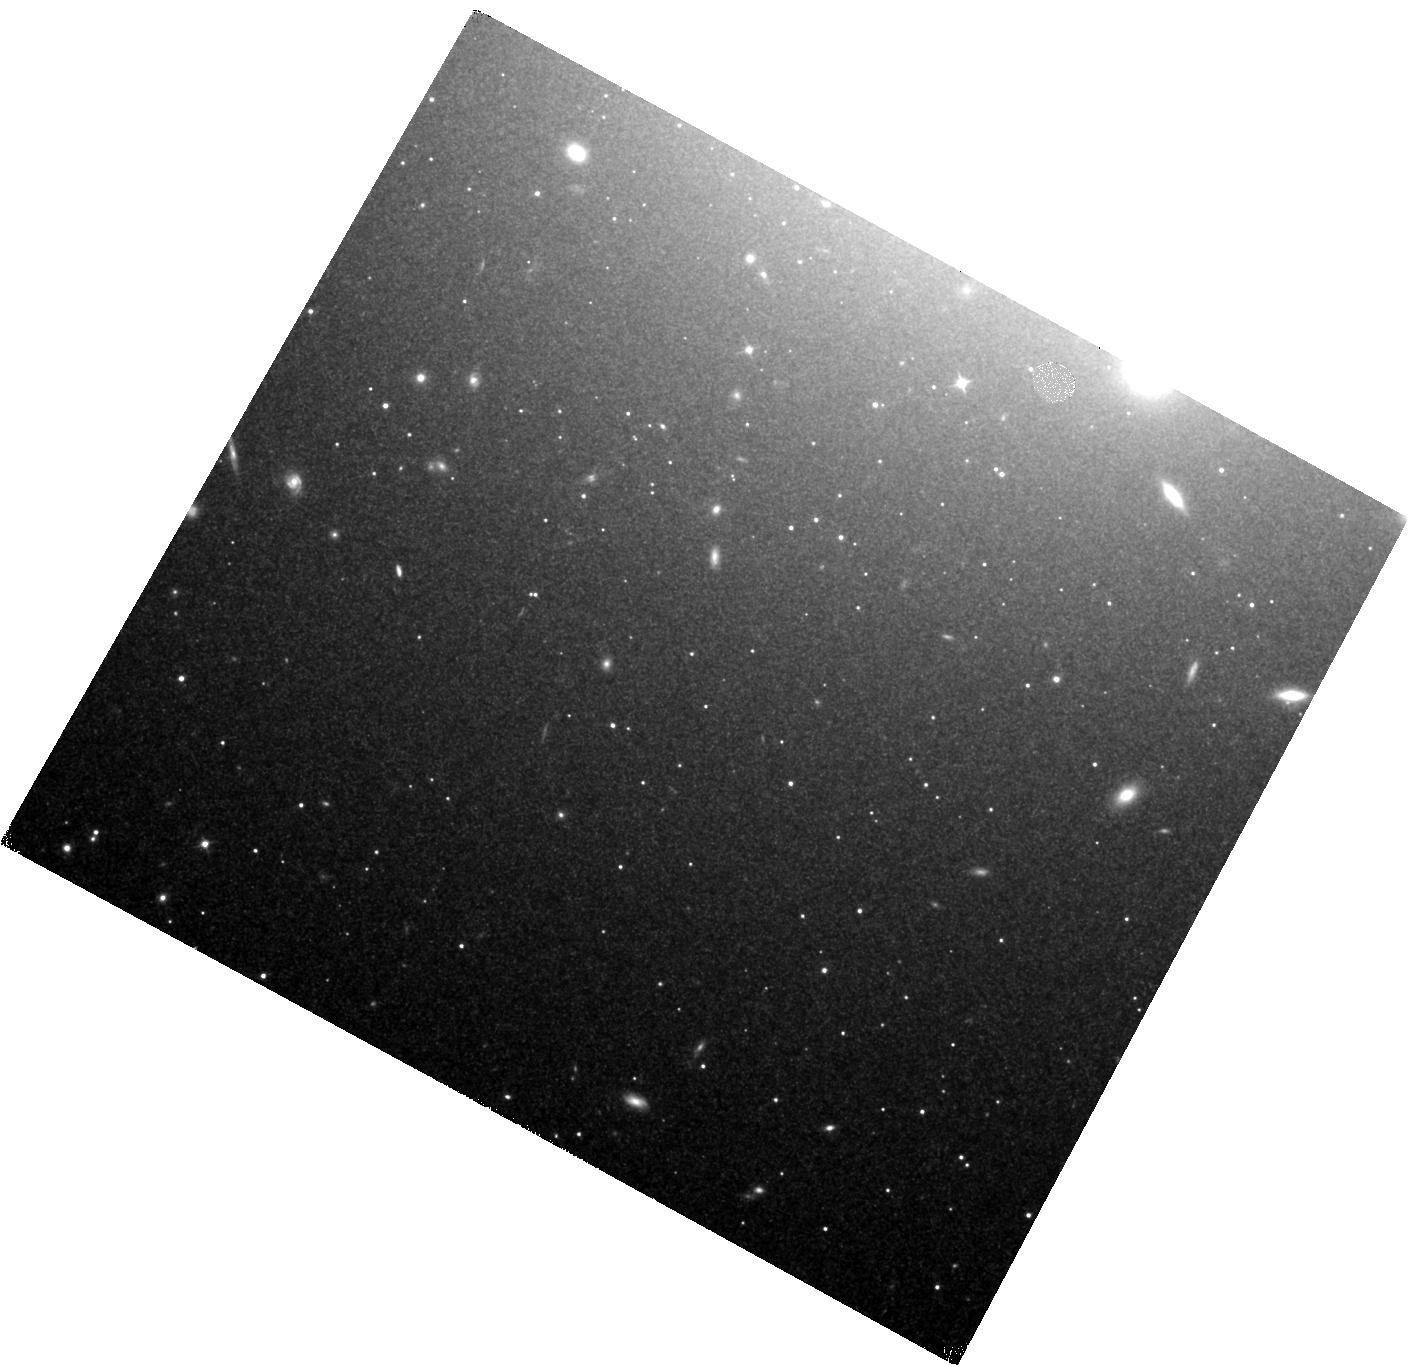
Target: NGC-1404
Instrument: WFC3/IR
Filter: F110W
Exposure: 2.9 h
Observation ID: hst_15642_04_wfc3_ir_f110w_idy004

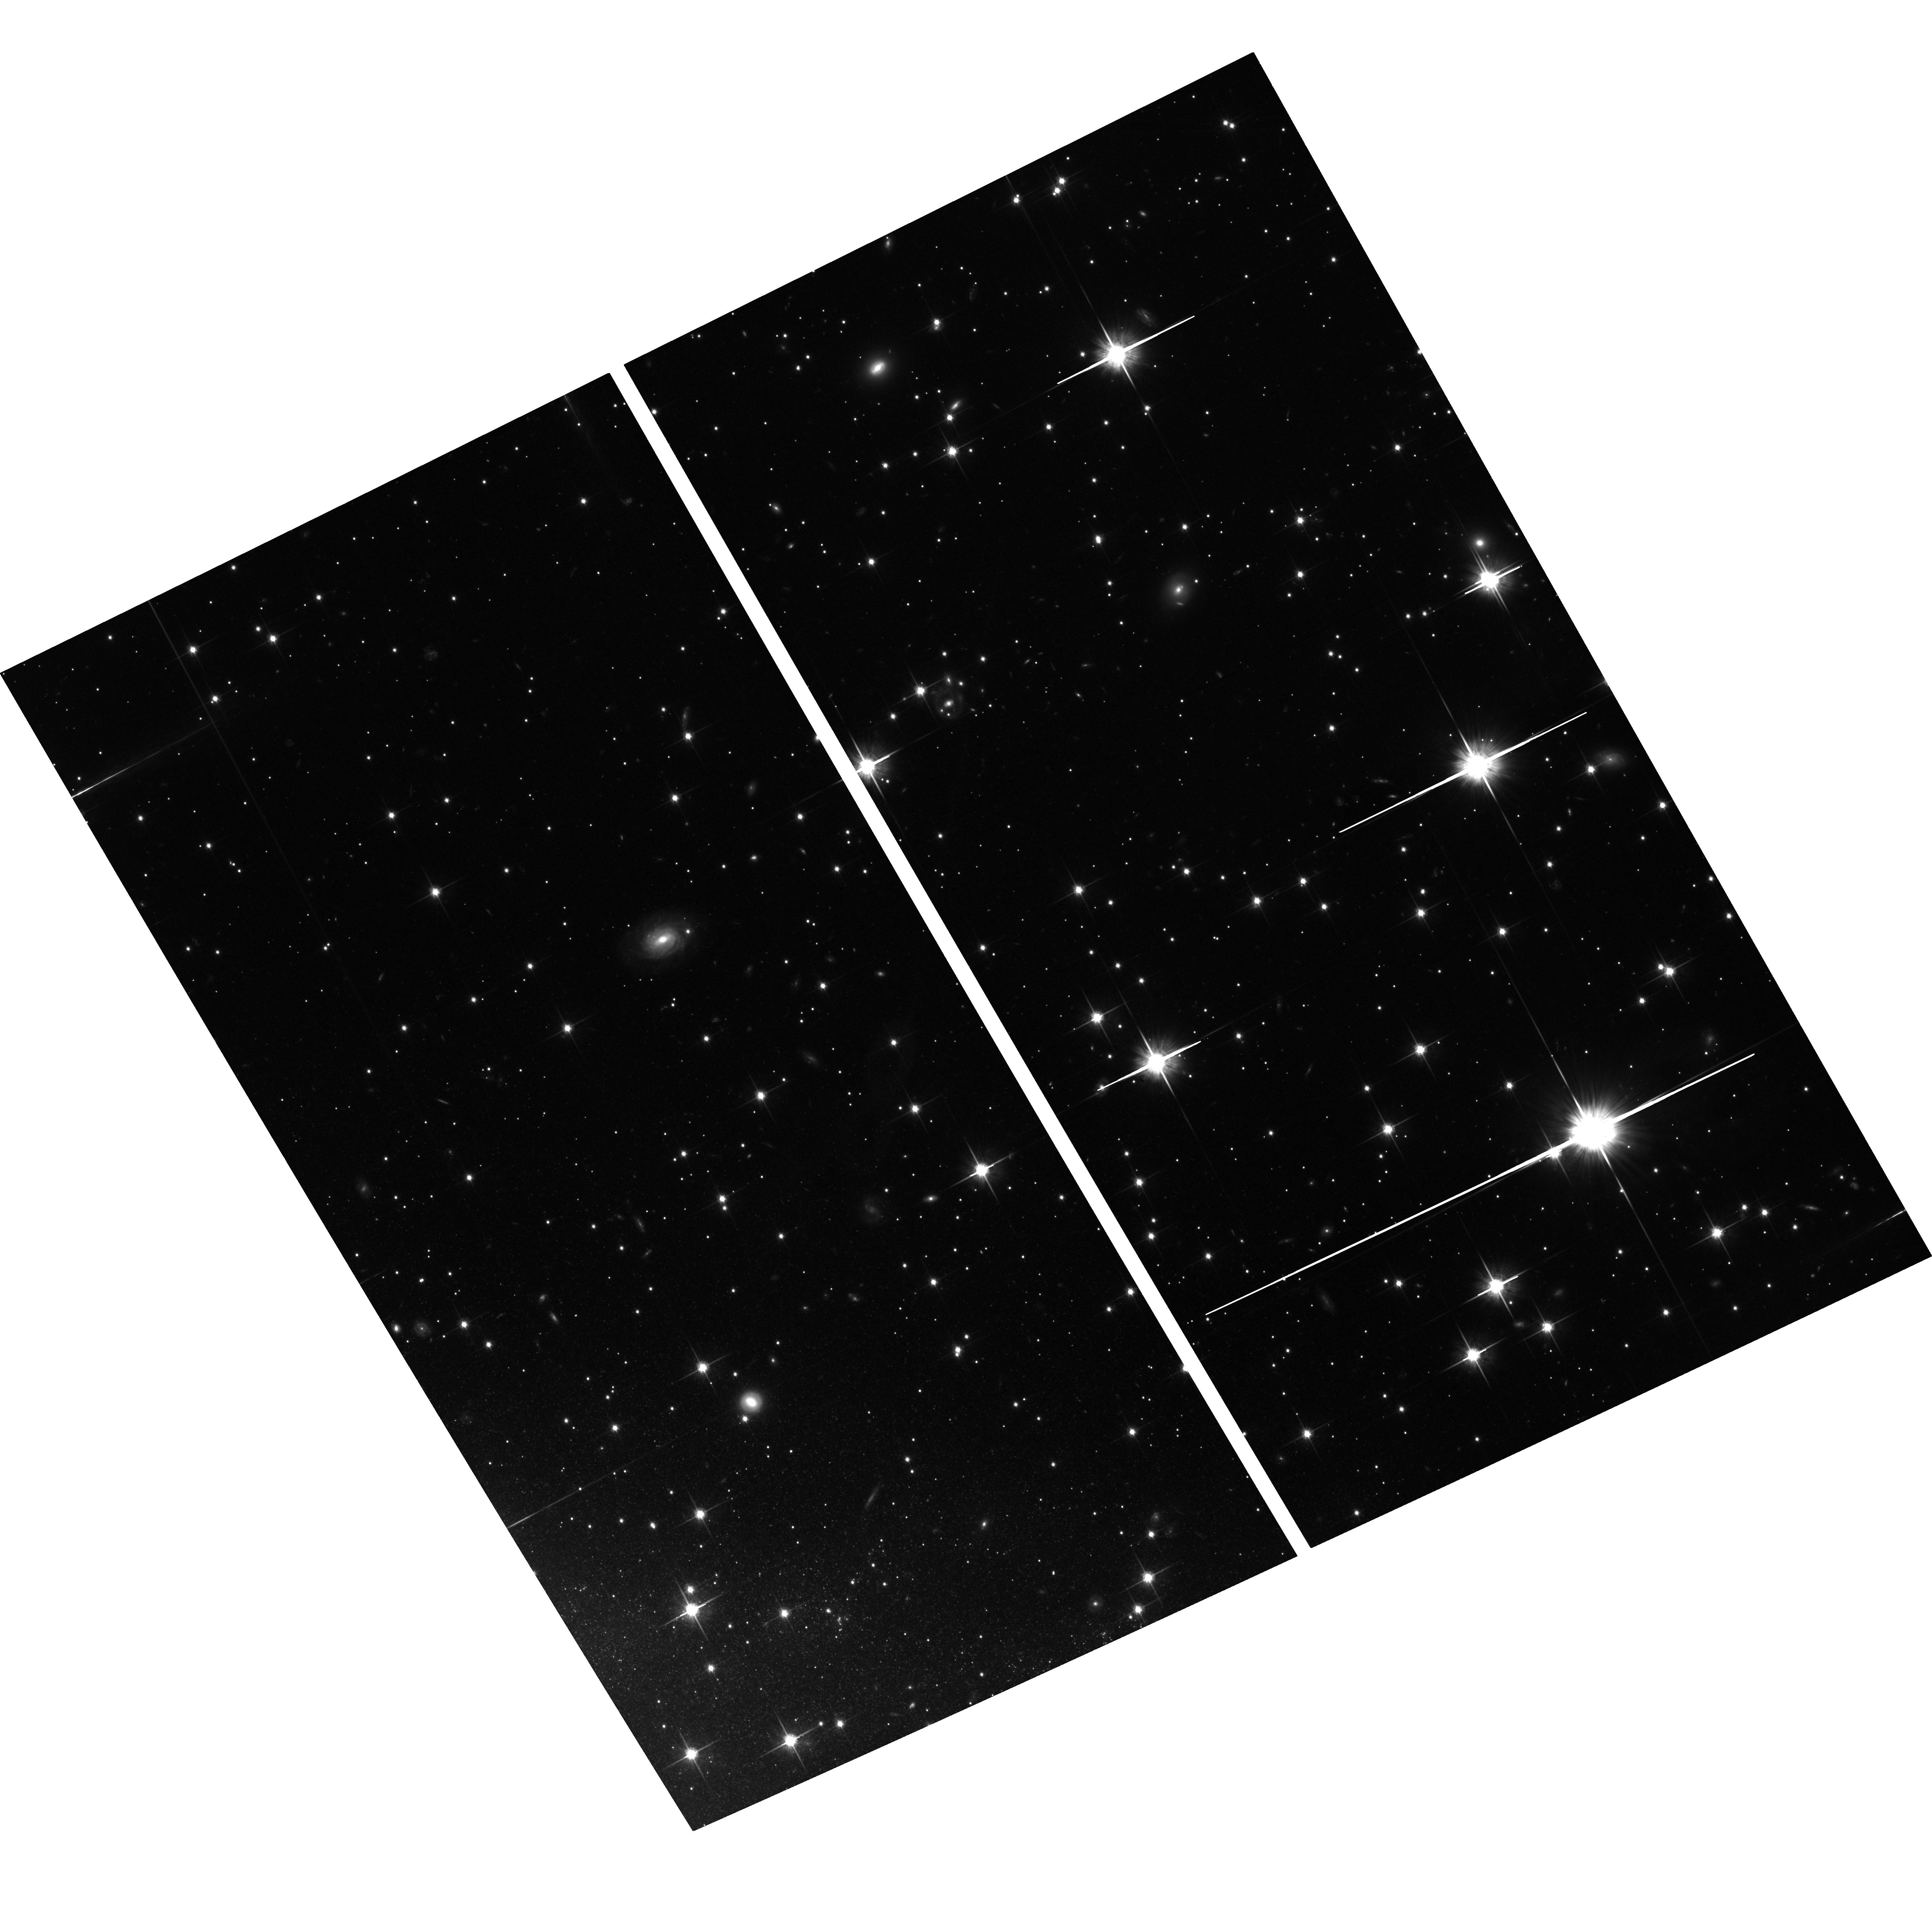
Target: NGC-5643
Instrument: ACS/WFC
Filter: F814W
Exposure: 2.9 h
Observation ID: hst_15642_07_acs_wfc_f814w_jdy007

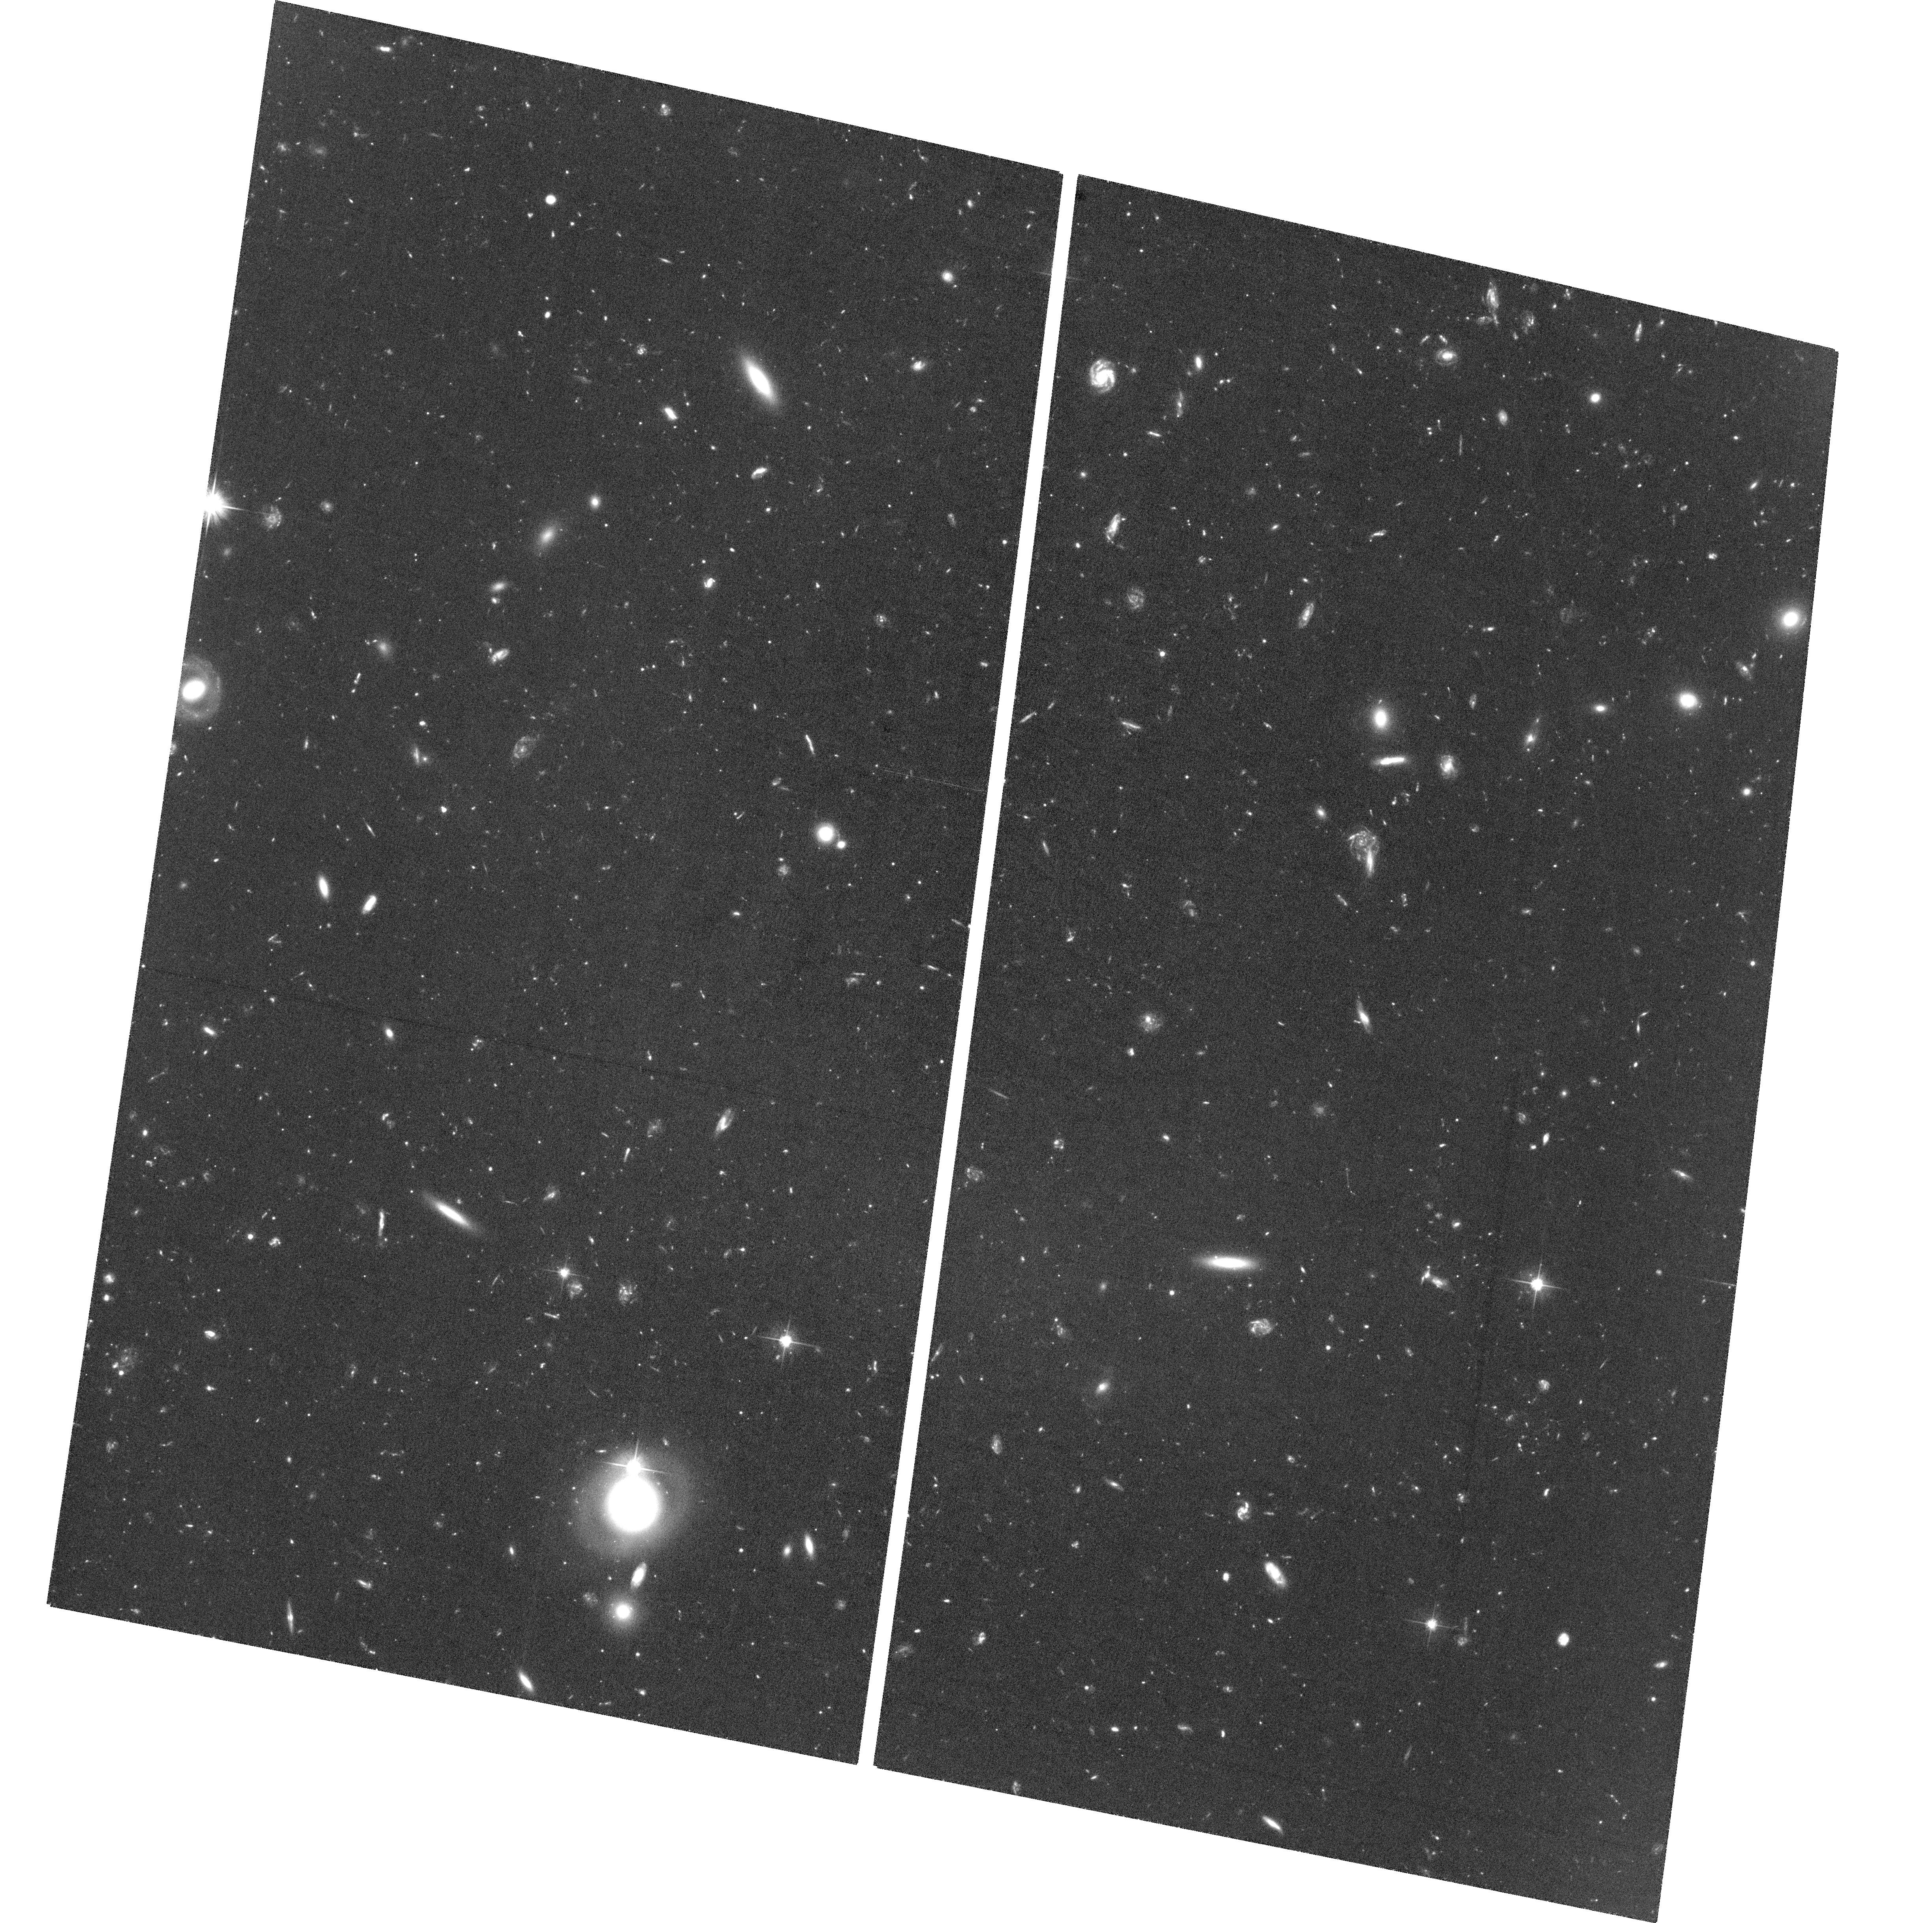
Target: NGC-5338
Instrument: ACS/WFC
Filter: F606W
Exposure: 4 h
Observation ID: hst_15642_06_acs_wfc_f606w_jdy006

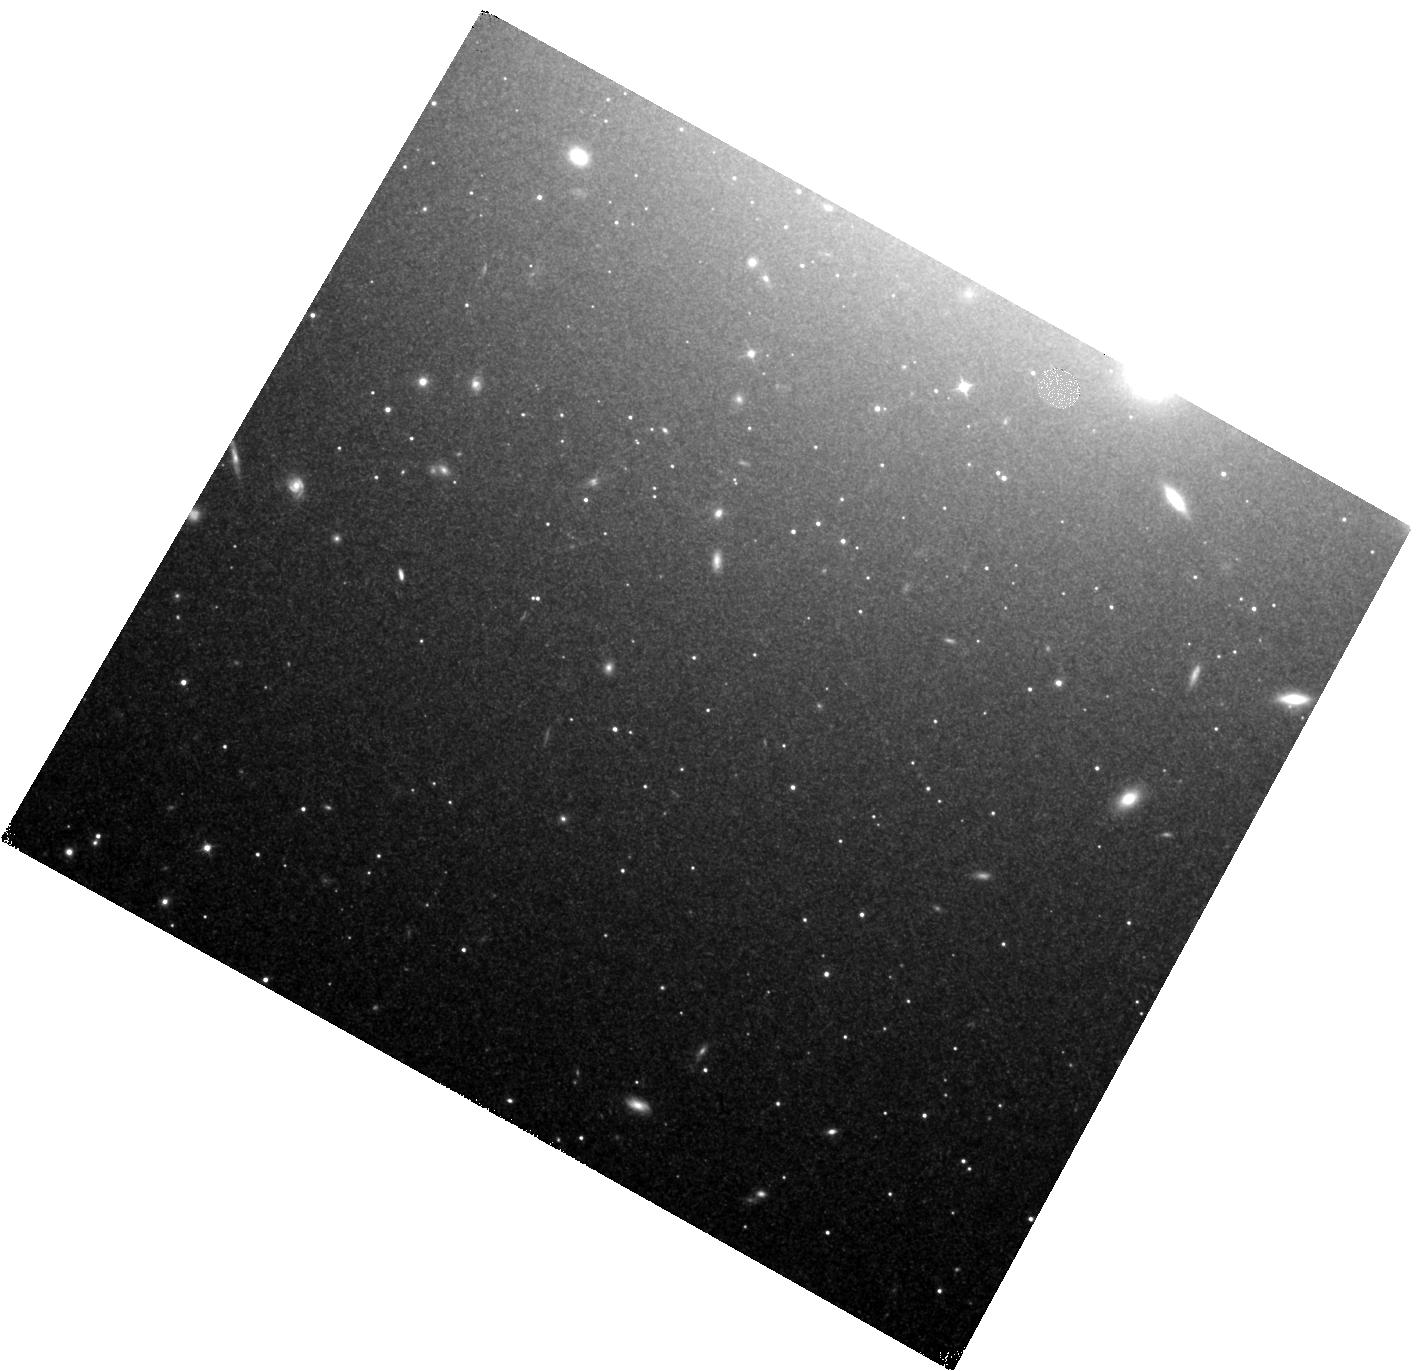
Target: NGC-1404
Instrument: WFC3/IR
Filter: F110W
Exposure: 2.9 h
Observation ID: hst_15642_03_wfc3_ir_f110w_idy003

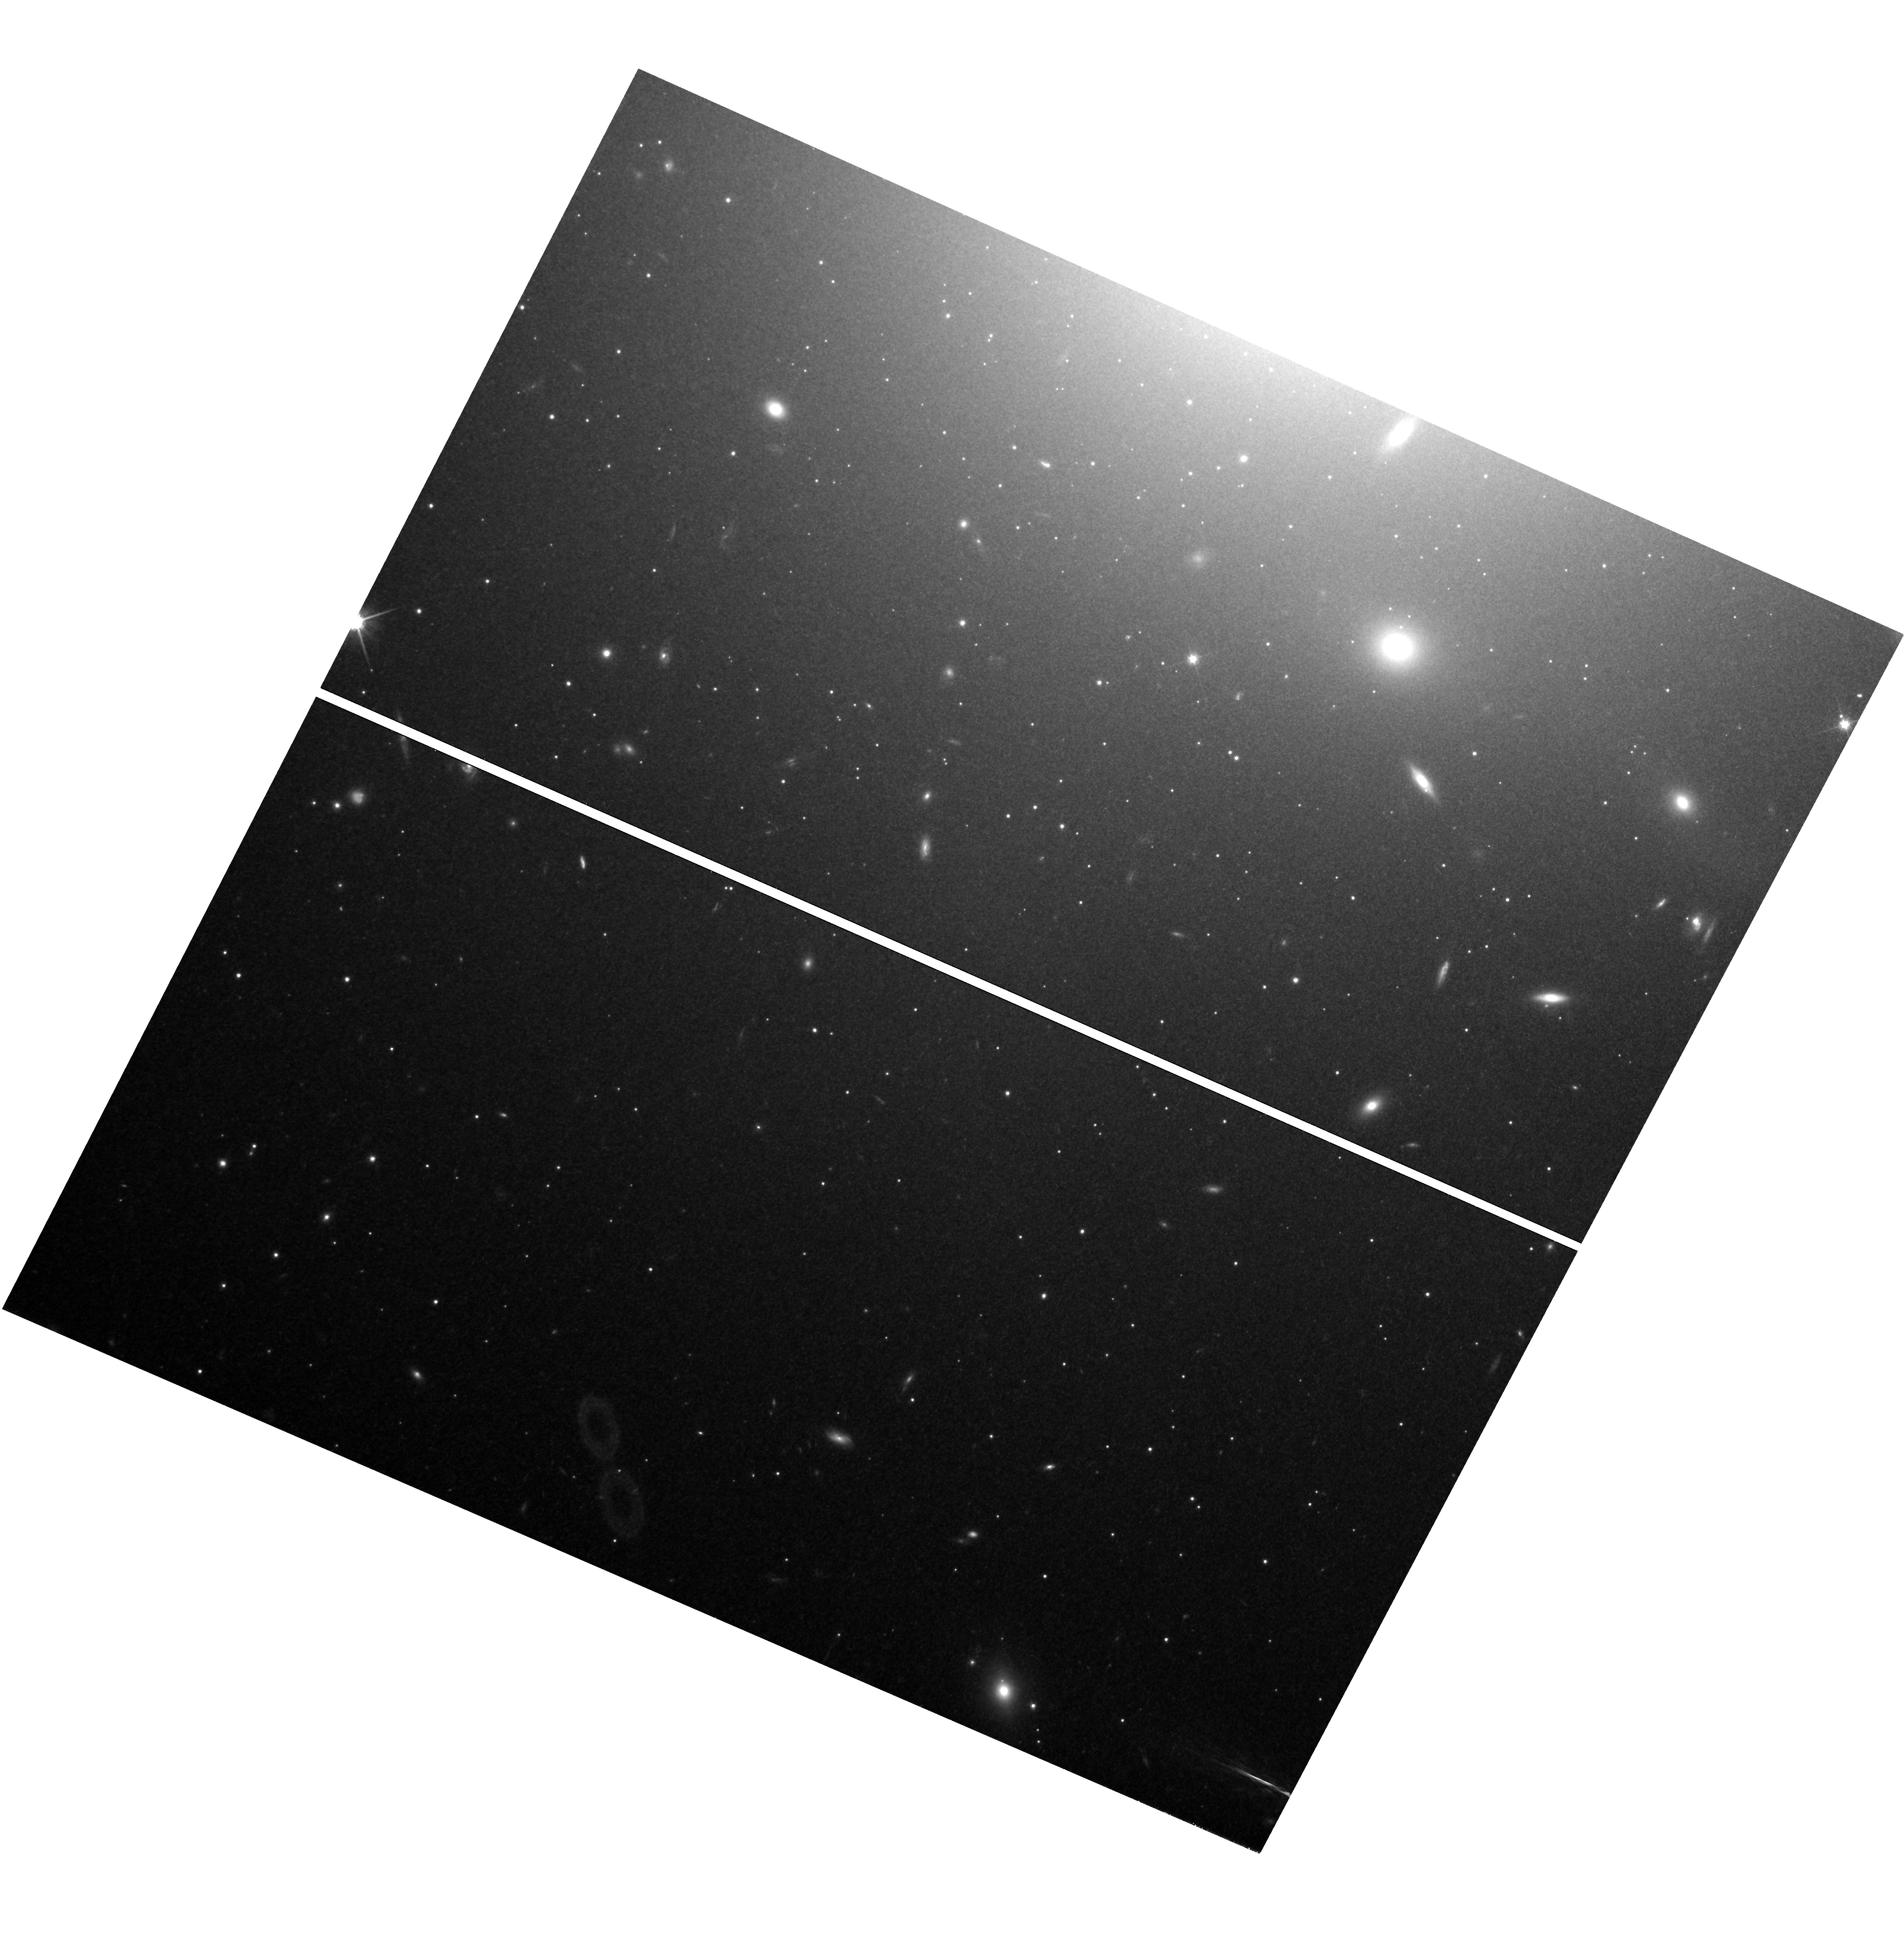
Target: NGC-1404
Instrument: WFC3/UVIS
Filter: F814W
Exposure: 3.8 h
Observation ID: hst_15642_12_wfc3_uvis_f814w_idy012

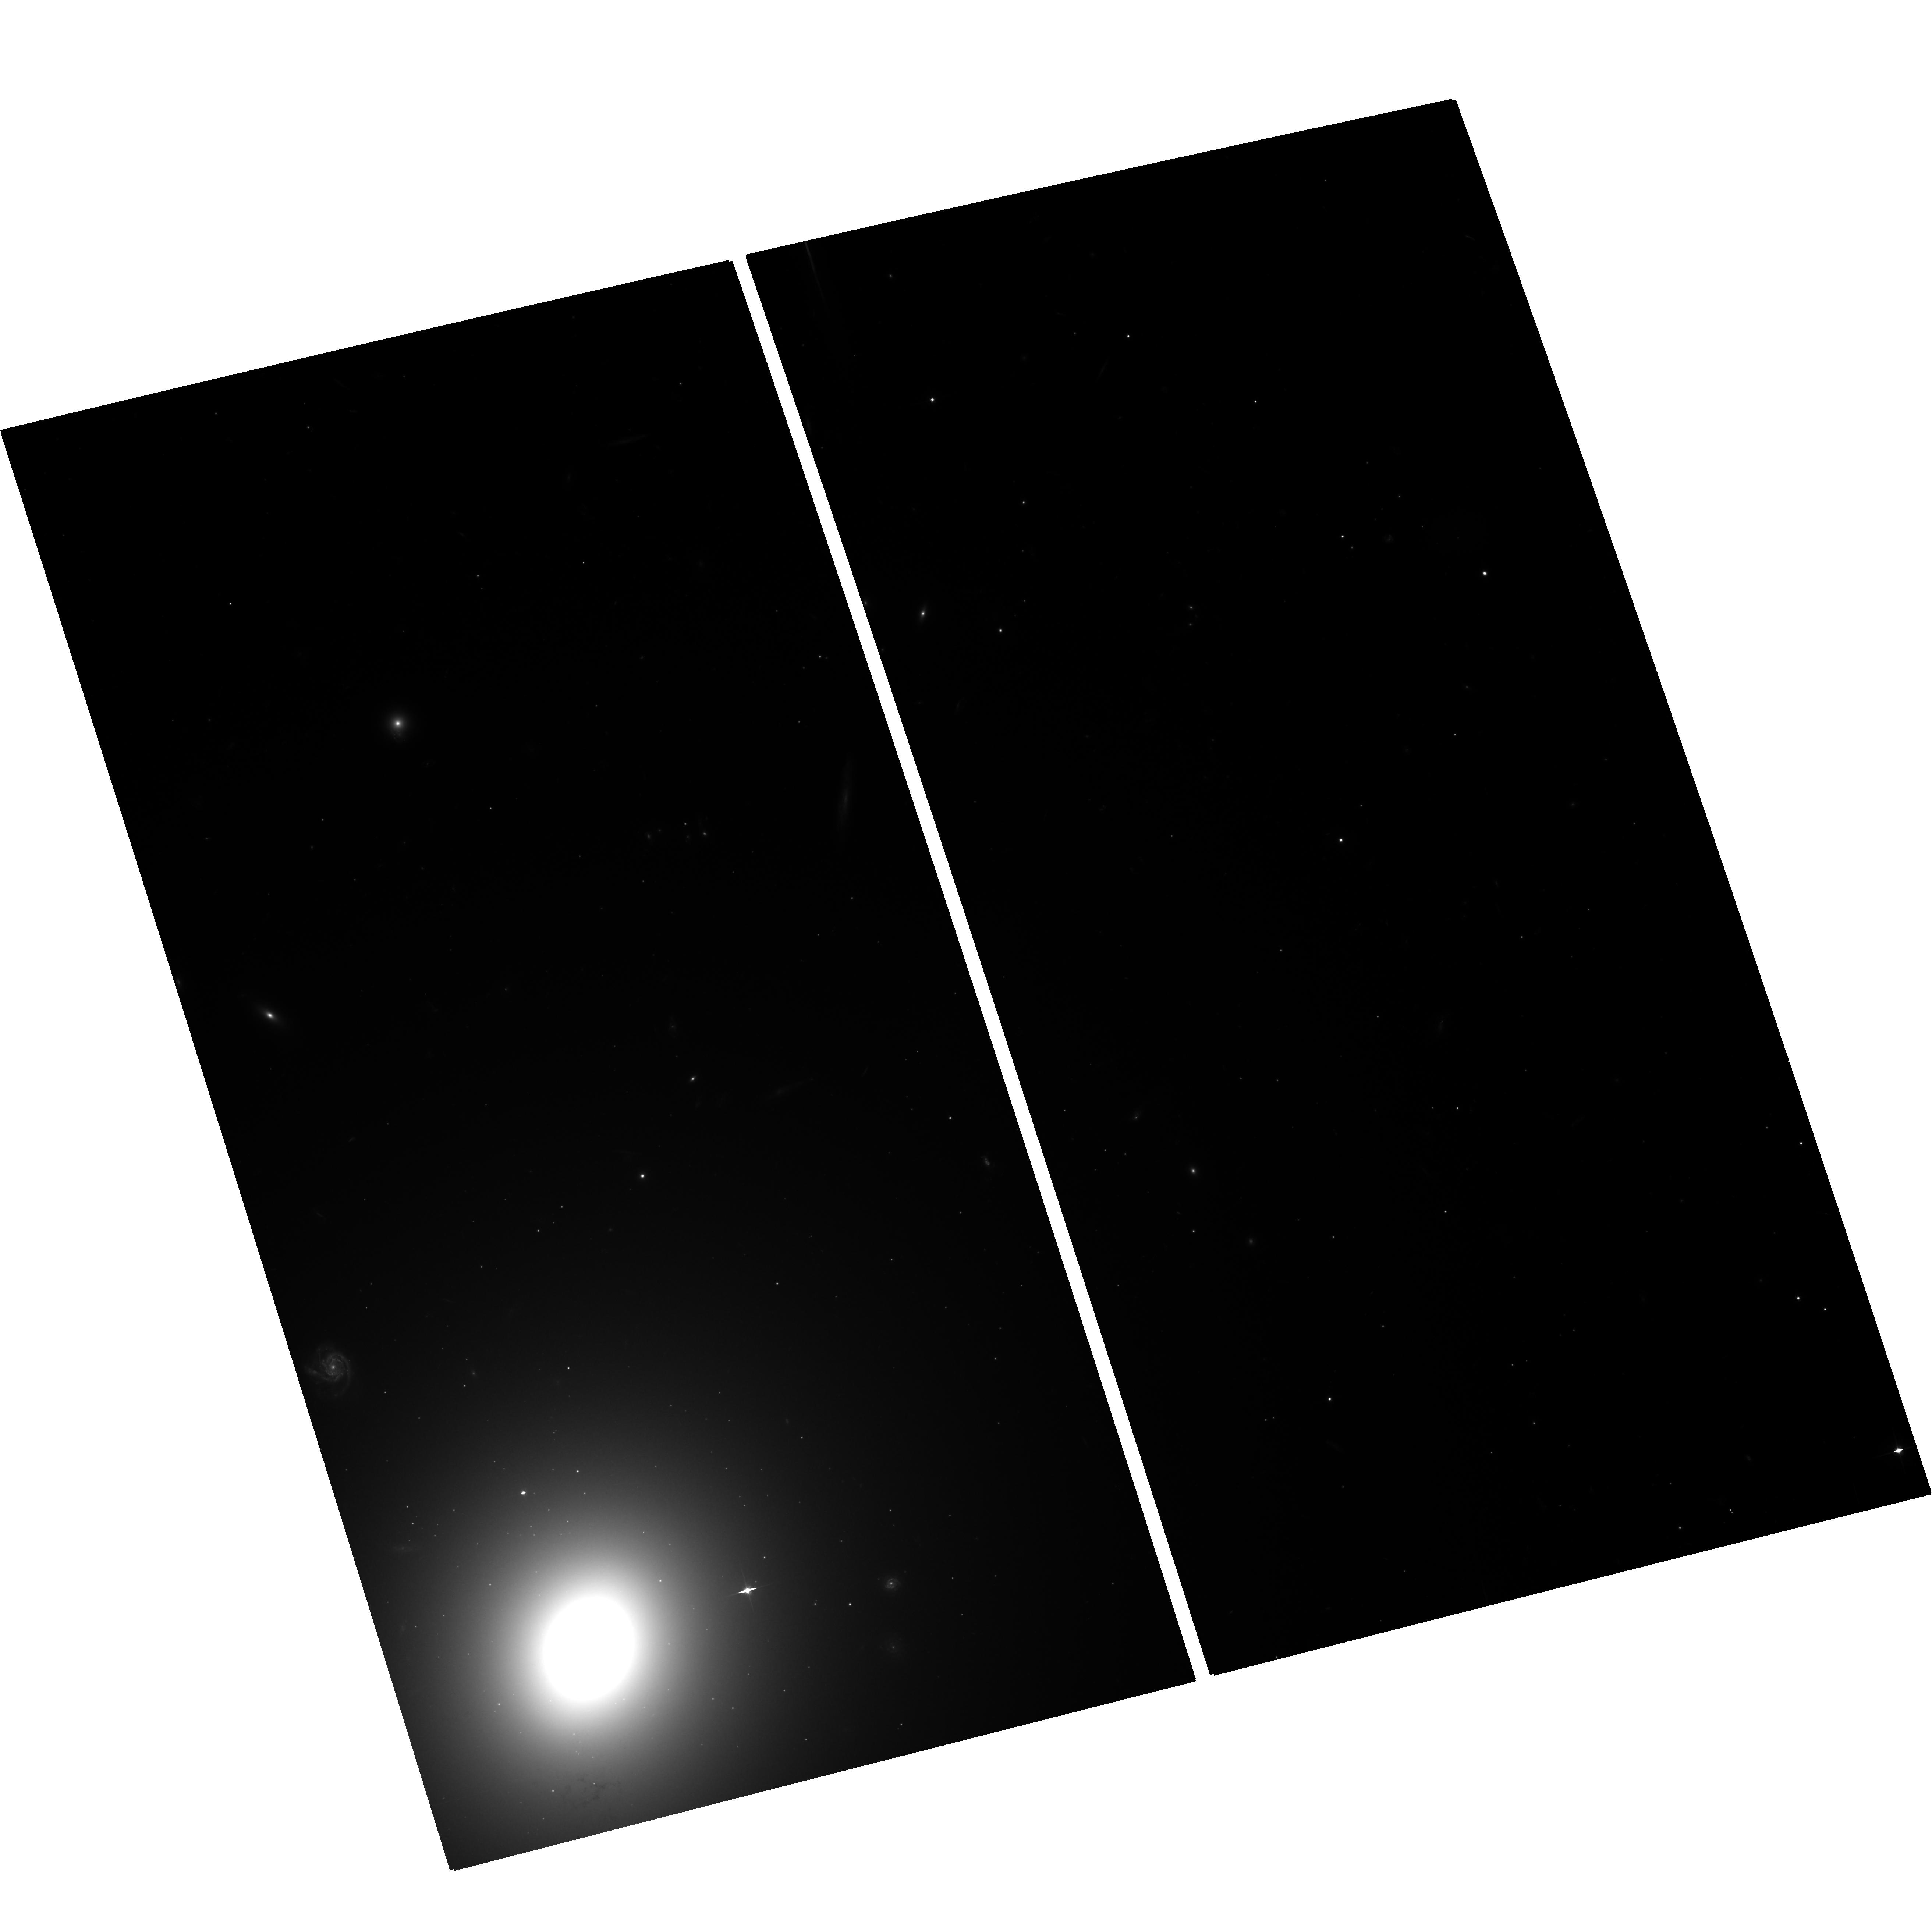
Target: NGC-1404
Instrument: ACS/WFC
Filter: F606W
Exposure: 3.2 h
Observation ID: hst_15642_05_acs_wfc_f606w_jdy005

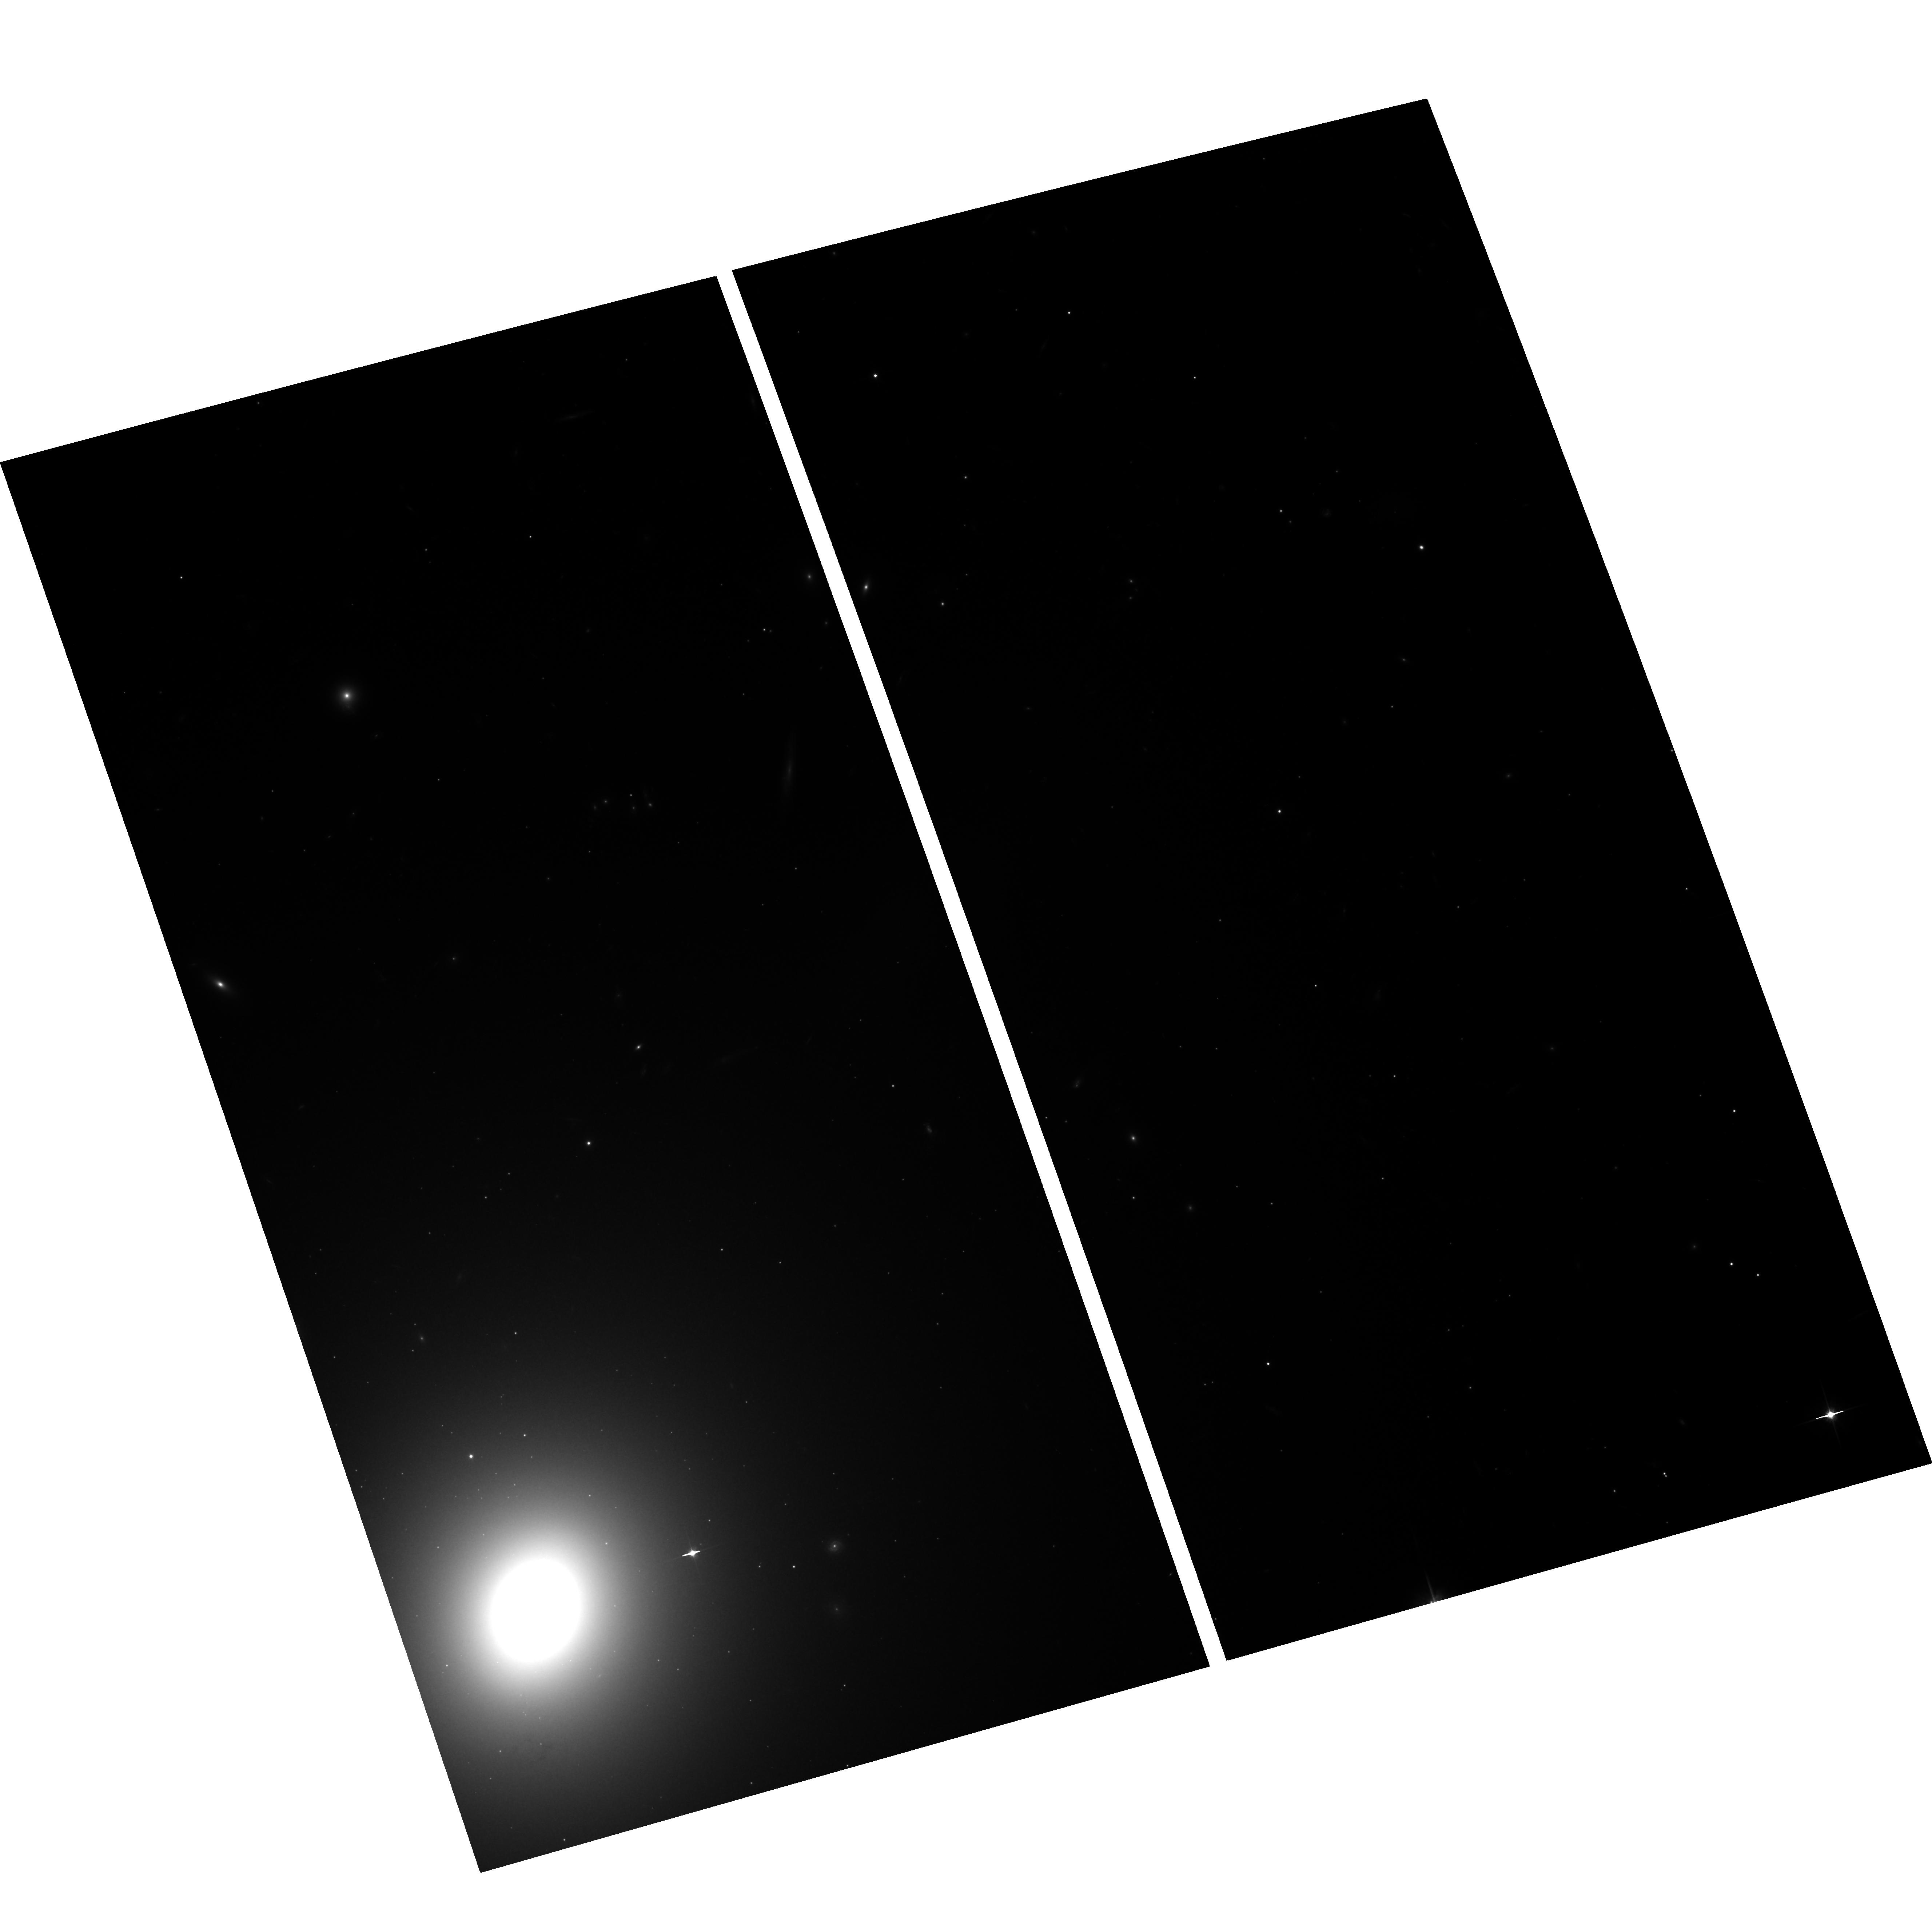
Target: NGC-1404
Instrument: ACS/WFC
Filter: F814W
Exposure: 2.7 h
Observation ID: hst_15642_08_acs_wfc_f814w_jdy008

An Independent Determination of the Hubble Constant (PI: Freedman, Wendy L.)

Constraints on Ho, based on cosmological modeling of the Planck data and local values based on the Cepheid distance scale tied to Type Ia supernovae (SNe Ia), differ by several sigma. It is not yet understood whether this tension is a result of systematic errors, or perhaps an indication of fundamental physics beyond the standard cosmological model. Our aim in this proposal is straightforward: increase the number of galaxies with well-measured distances using the Tip of the Red Giant Branch (TRGB) for the calibration of SNe Ia. TRGB distances can be precisely and accurately measured out to distances of 30 Mpc using HST. Out to these distances, their precision and accuracy rivals that of the Cepheid Leavitt Law. Moreover TRGB measurements in the halos of galaxies offer many advantages over Cepheids, including decreased sensitivity to dust; and they are less affected by crowding than measurements in the disks of galaxies. Most importantly for our purposes, the TRGB measurements, in combination with future Gaia parallaxes, will provide an independent determination of Ho to an uncertainty of 1.5%, and a means of assessing the significance of the current tension in local versus high-redshift determinations of Ho.